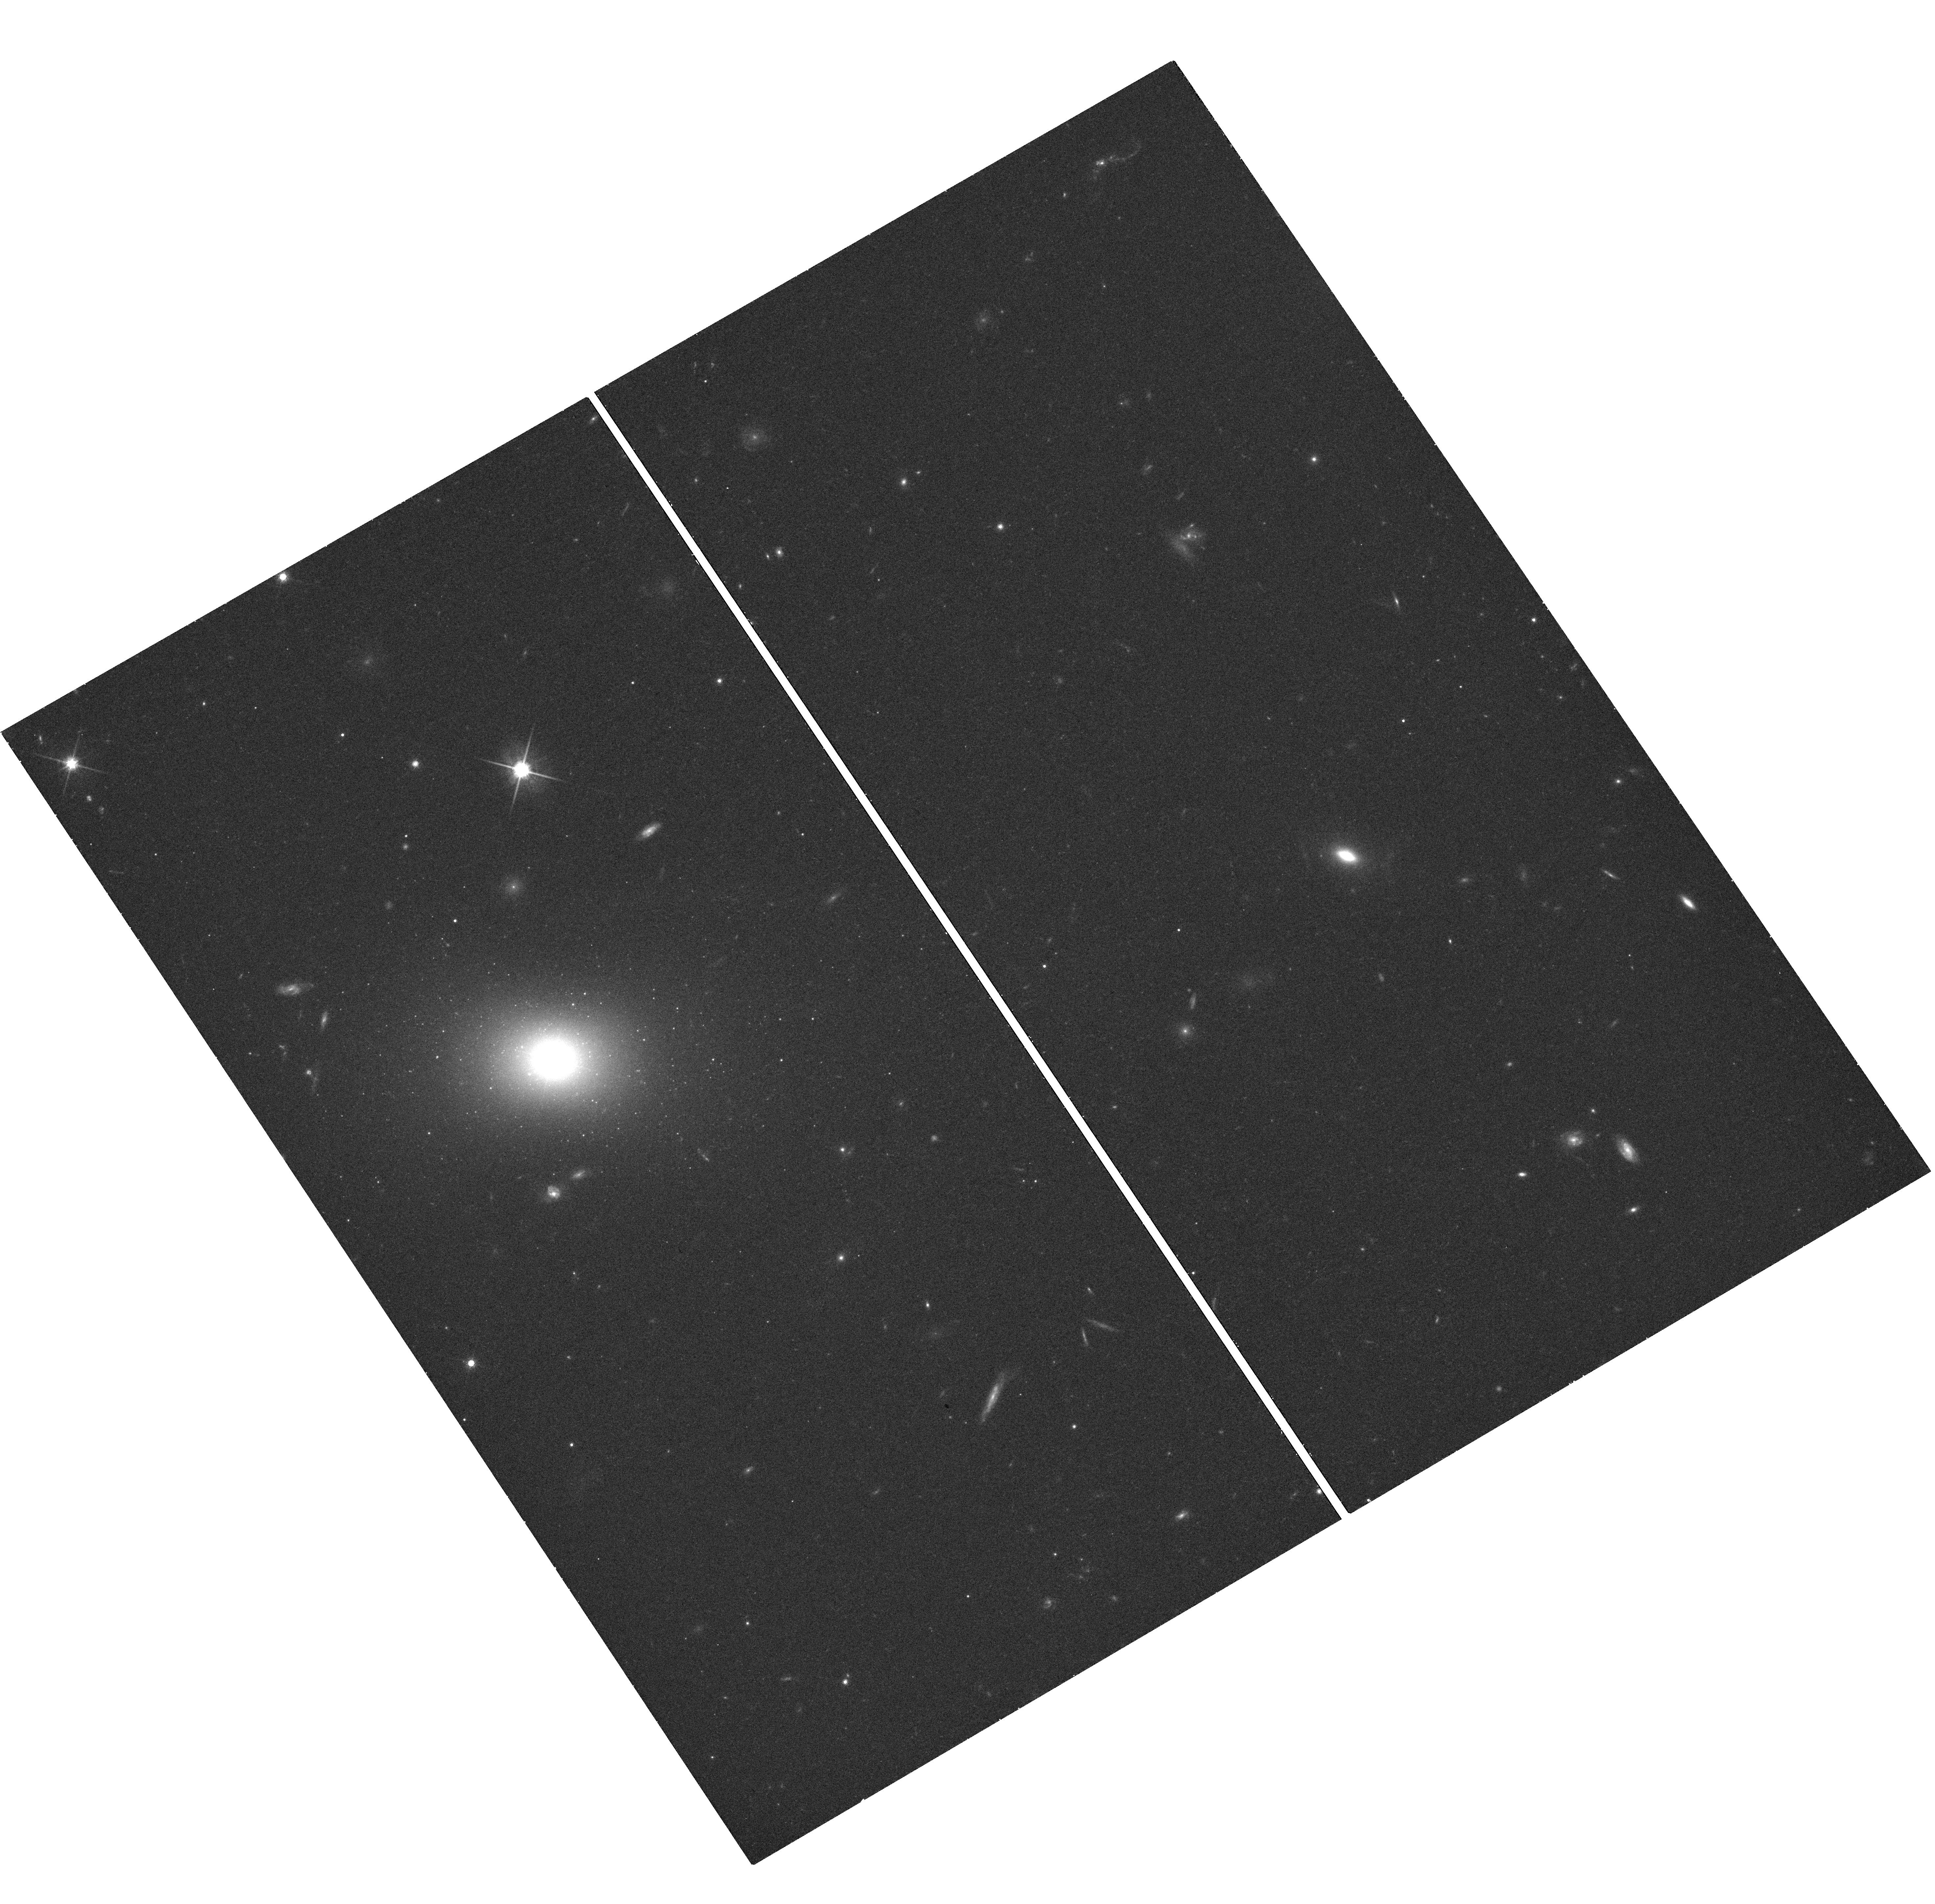
Target: PICTOR-A-JET. Instrument: WFC3/UVIS. Filter: F814W. Exposure: 20 min. Observation ID: hst_12261_01_wfc3_uvis_f814w_ibjx01

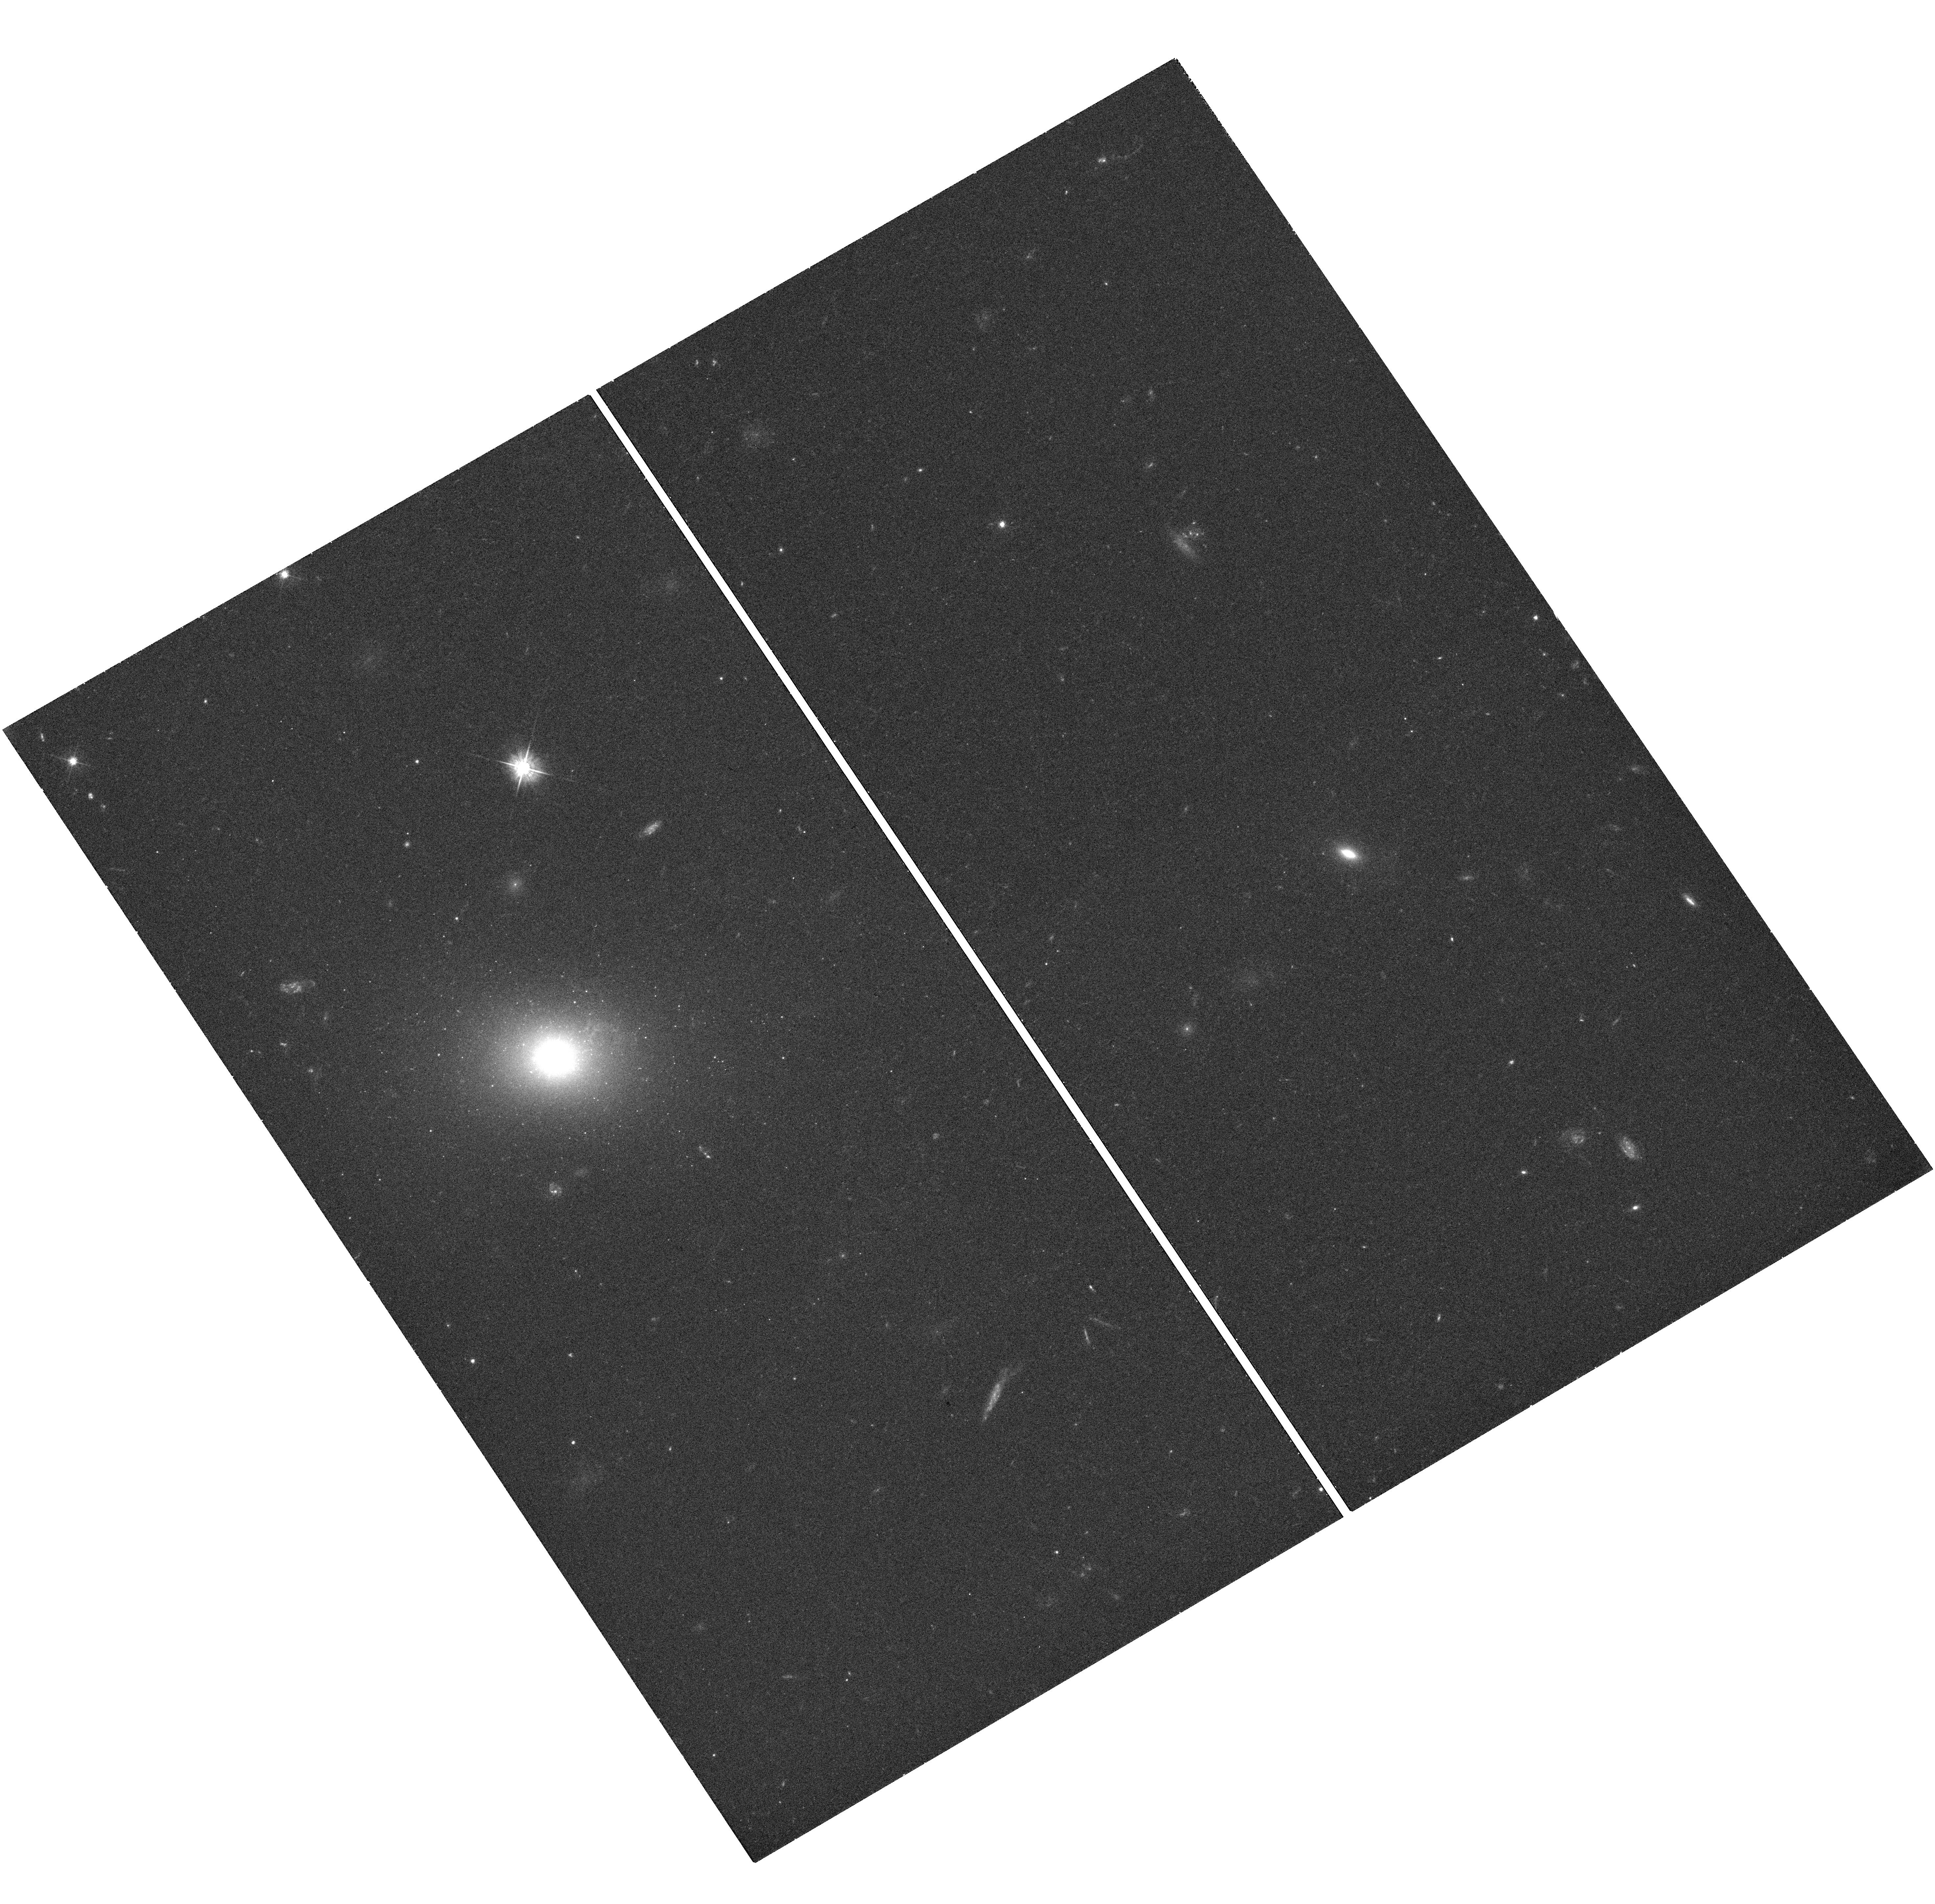
Target: PICTOR-A-JET. Instrument: WFC3/UVIS. Filter: F475W. Exposure: 22 min. Observation ID: hst_12261_01_wfc3_uvis_f475w_ibjx01

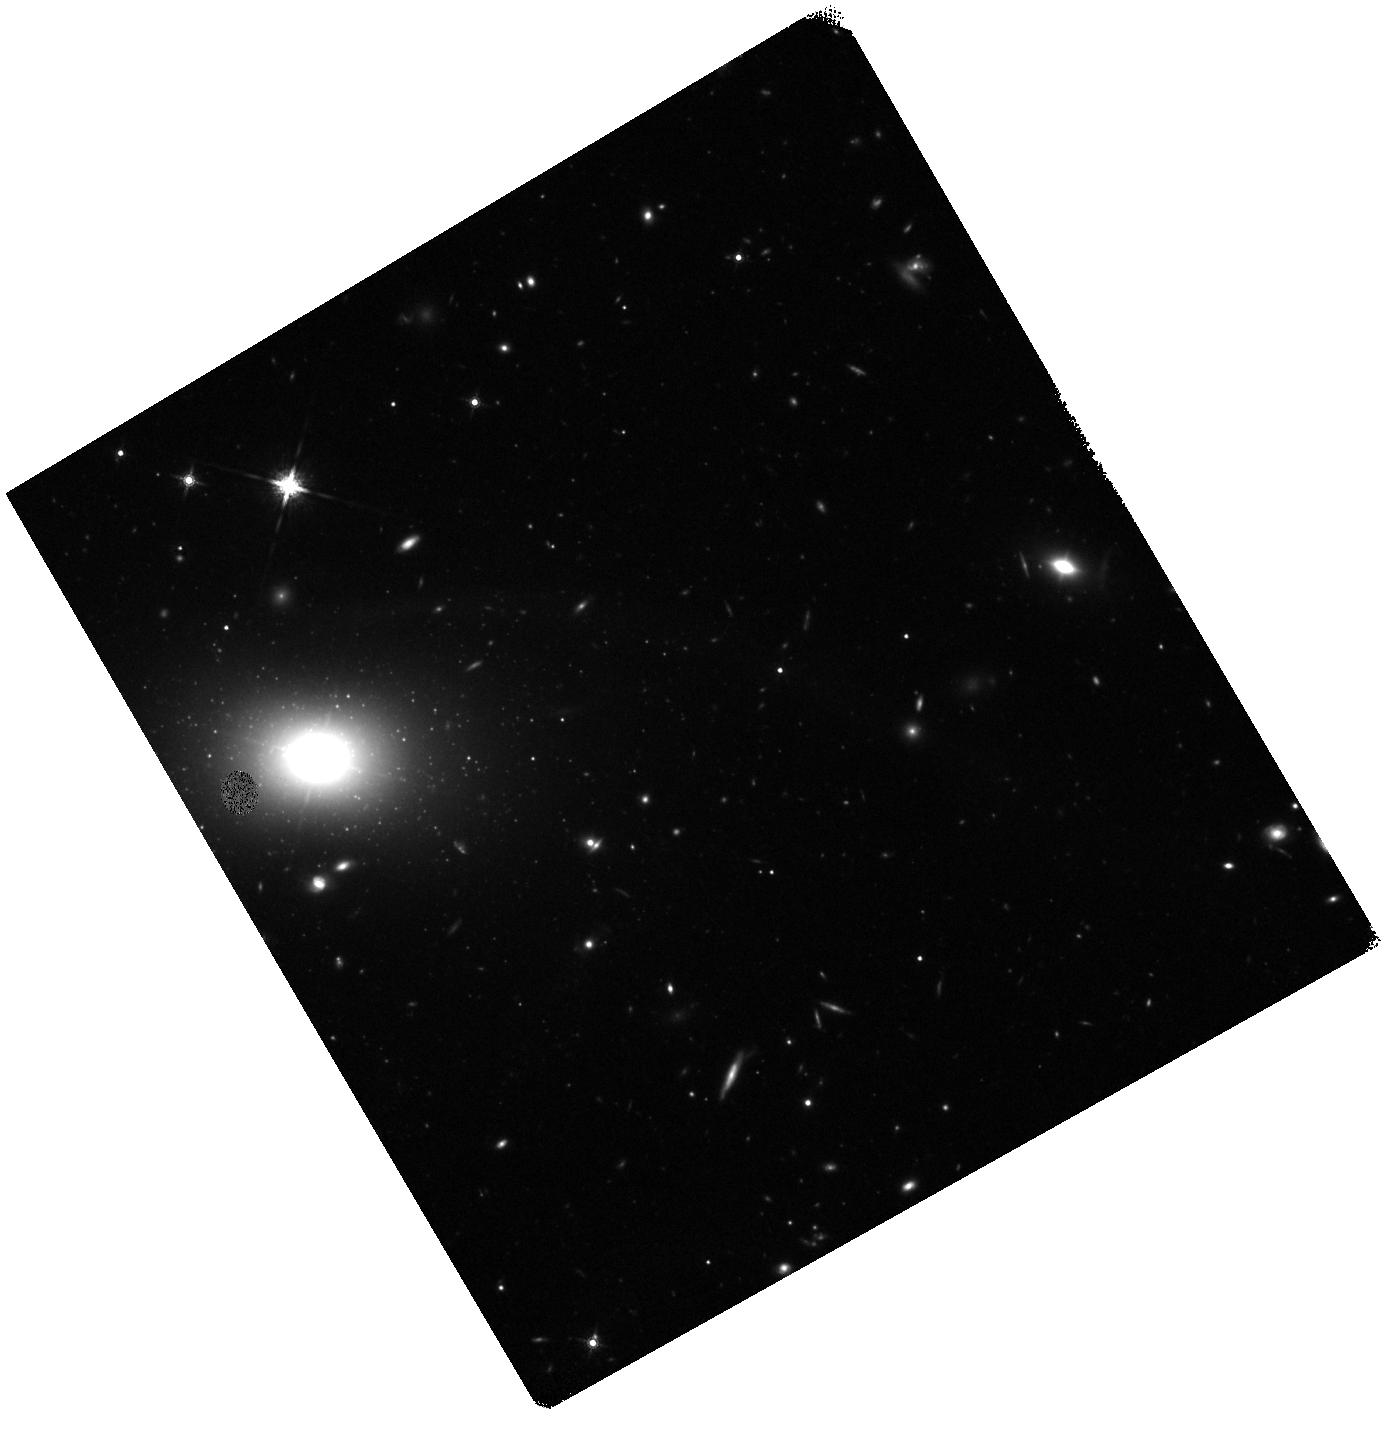
Target: PICTOR-A-JET. Instrument: WFC3/IR. Filter: F160W. Exposure: 45 min. Observation ID: hst_12261_01_wfc3_ir_f160w_ibjx01

Resolving the Pictor A Jet (PI: Marshall, Herman L.)

We are proposing to obtain new images of the Pictor A jet in order to measure the spatial scale of clumping and to search for variability. X-ray images show a jet that has an opening angle of less than 1 degree that is about 2' (84 kpc, projected) long, unresolved for the first 30-40", and marginally detectable out to the terminal hotspot that is 4.2' from the core. The brightest portions of the inner jet are also marginally detectable in radio images. Based on a synchrotron model of the X-ray emission, we estimate that the bright parts of the inner jet should be detectable in the optical and IR in short HST observations with the WFC3. Three bandpasses will provide sufficient information on each knot to determine the synchrotron cutoffs, if it is in the optical band.